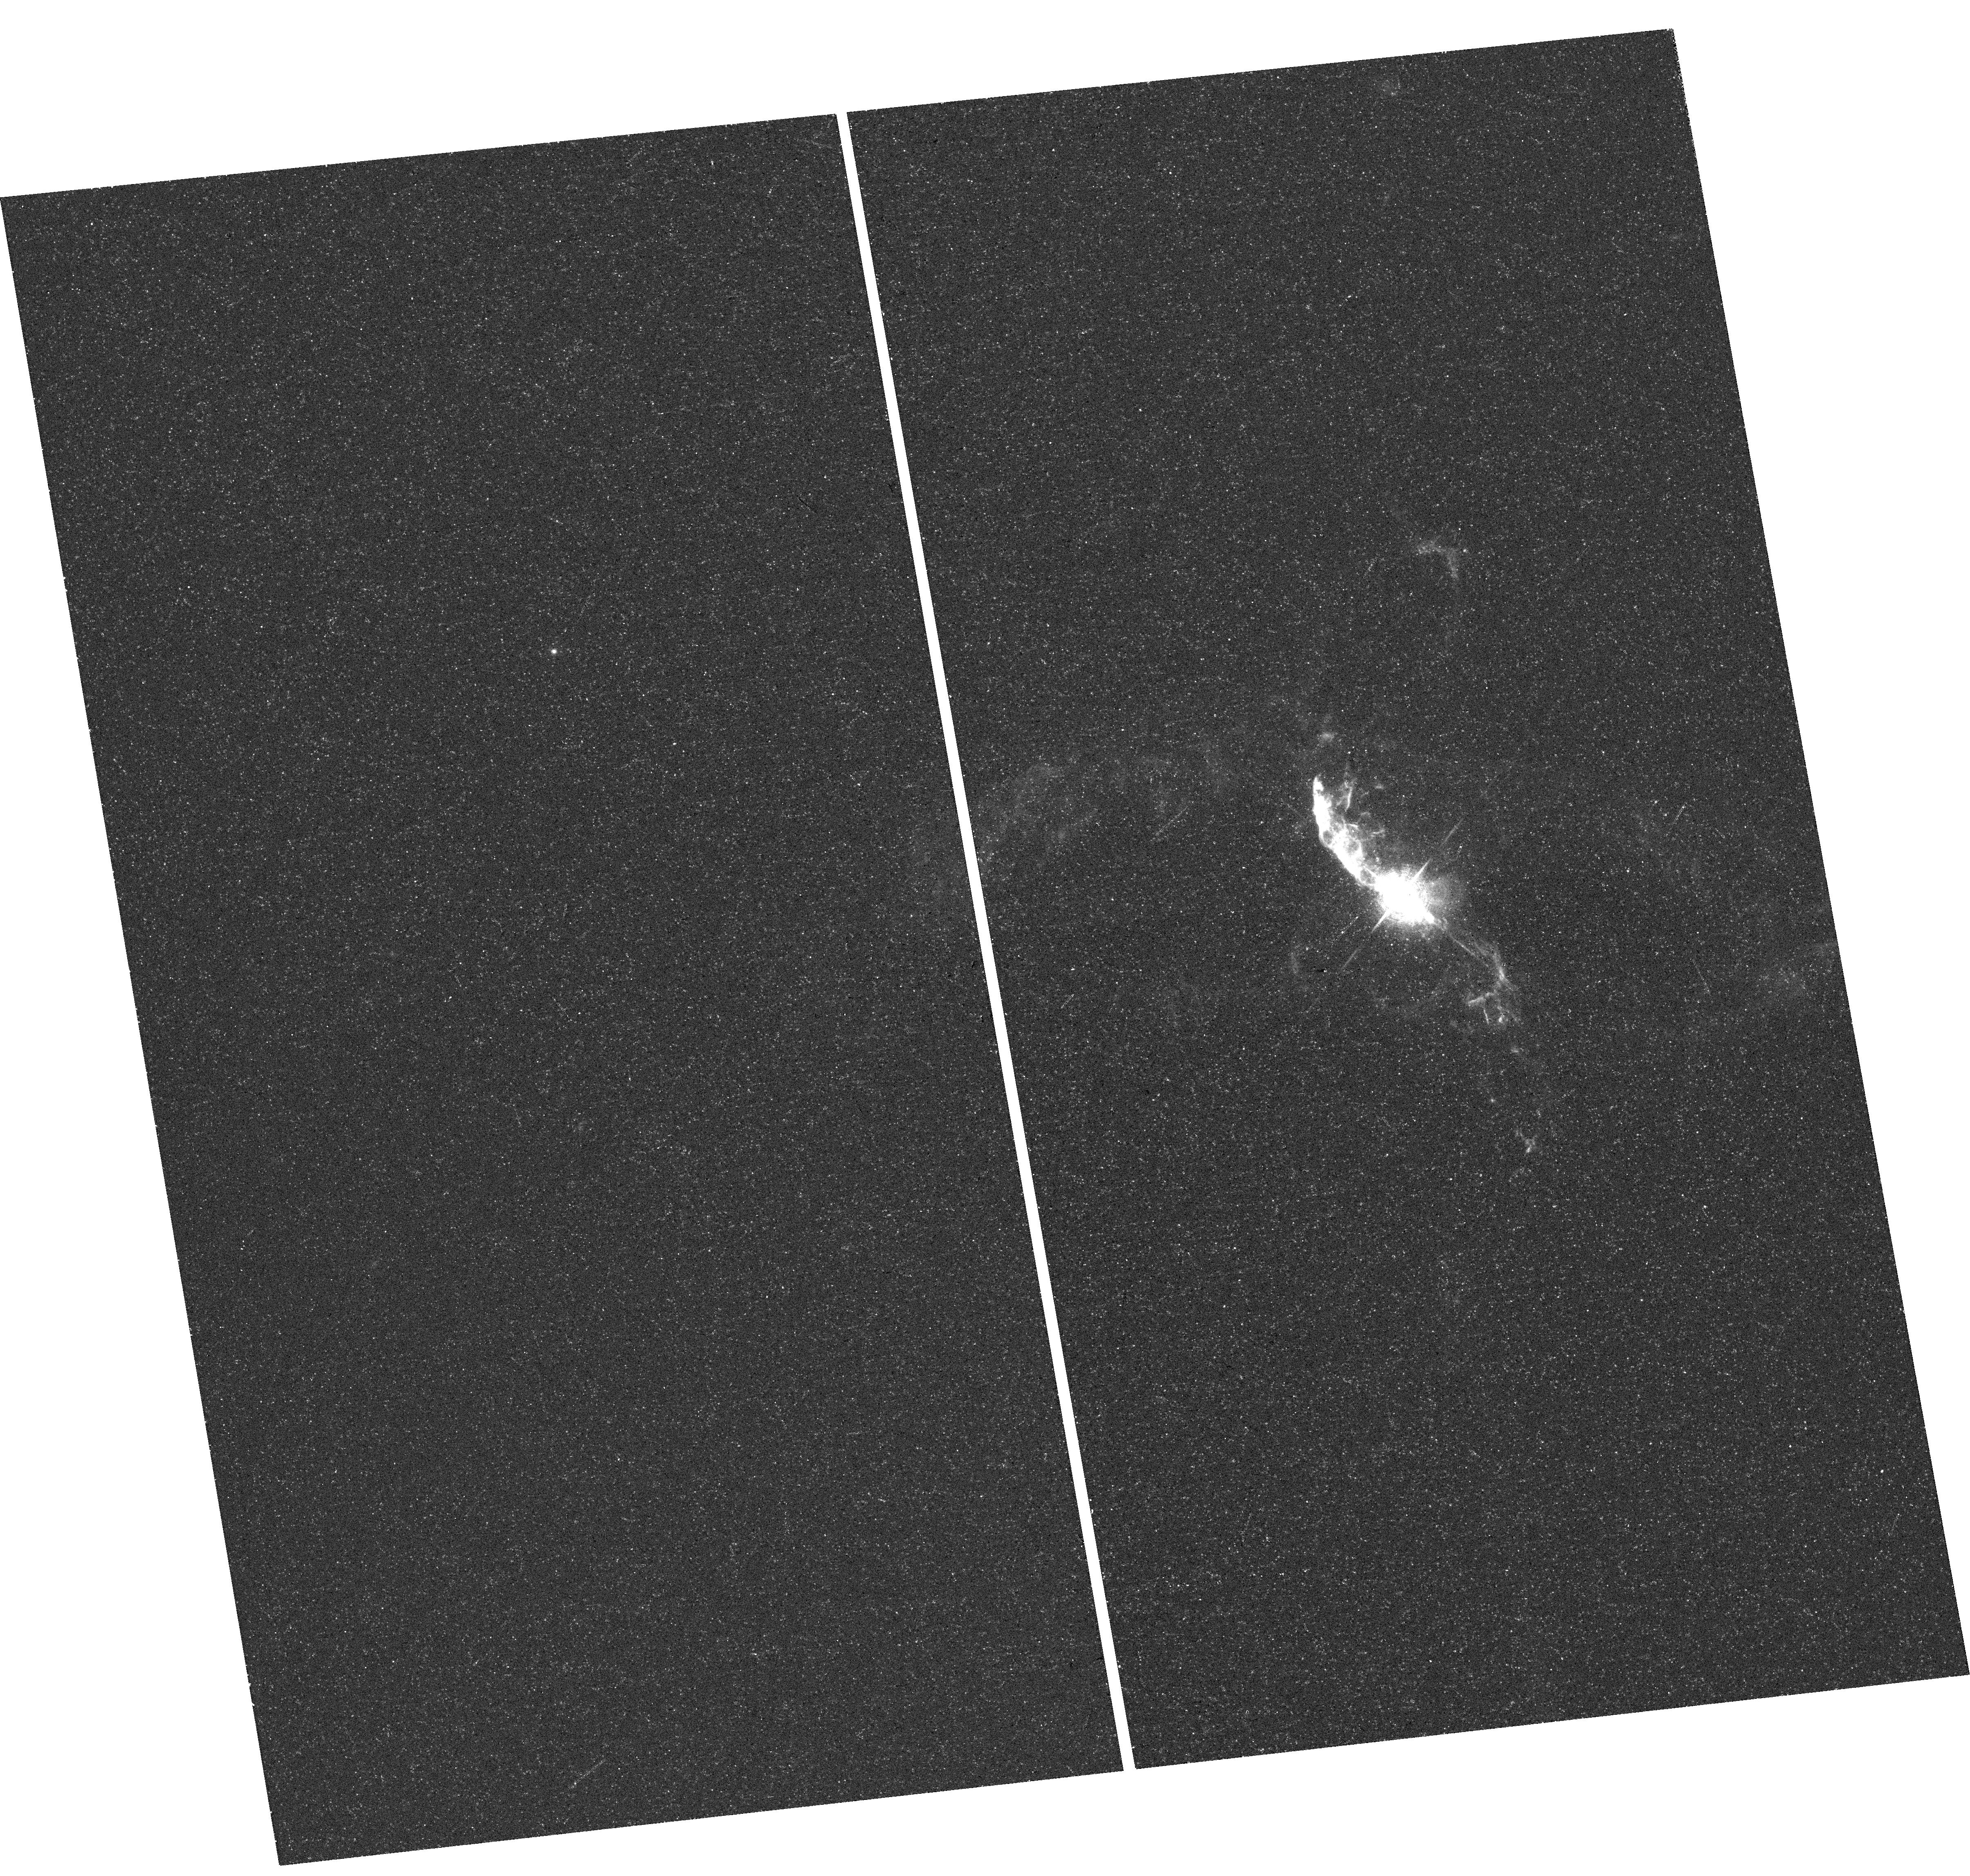
Target: V-R-AQR
Instrument: WFC3/UVIS
Filter: F631N
Exposure: 18 min
Observation ID: hst_13339_01_wfc3_uvis_f631n_ic9k01

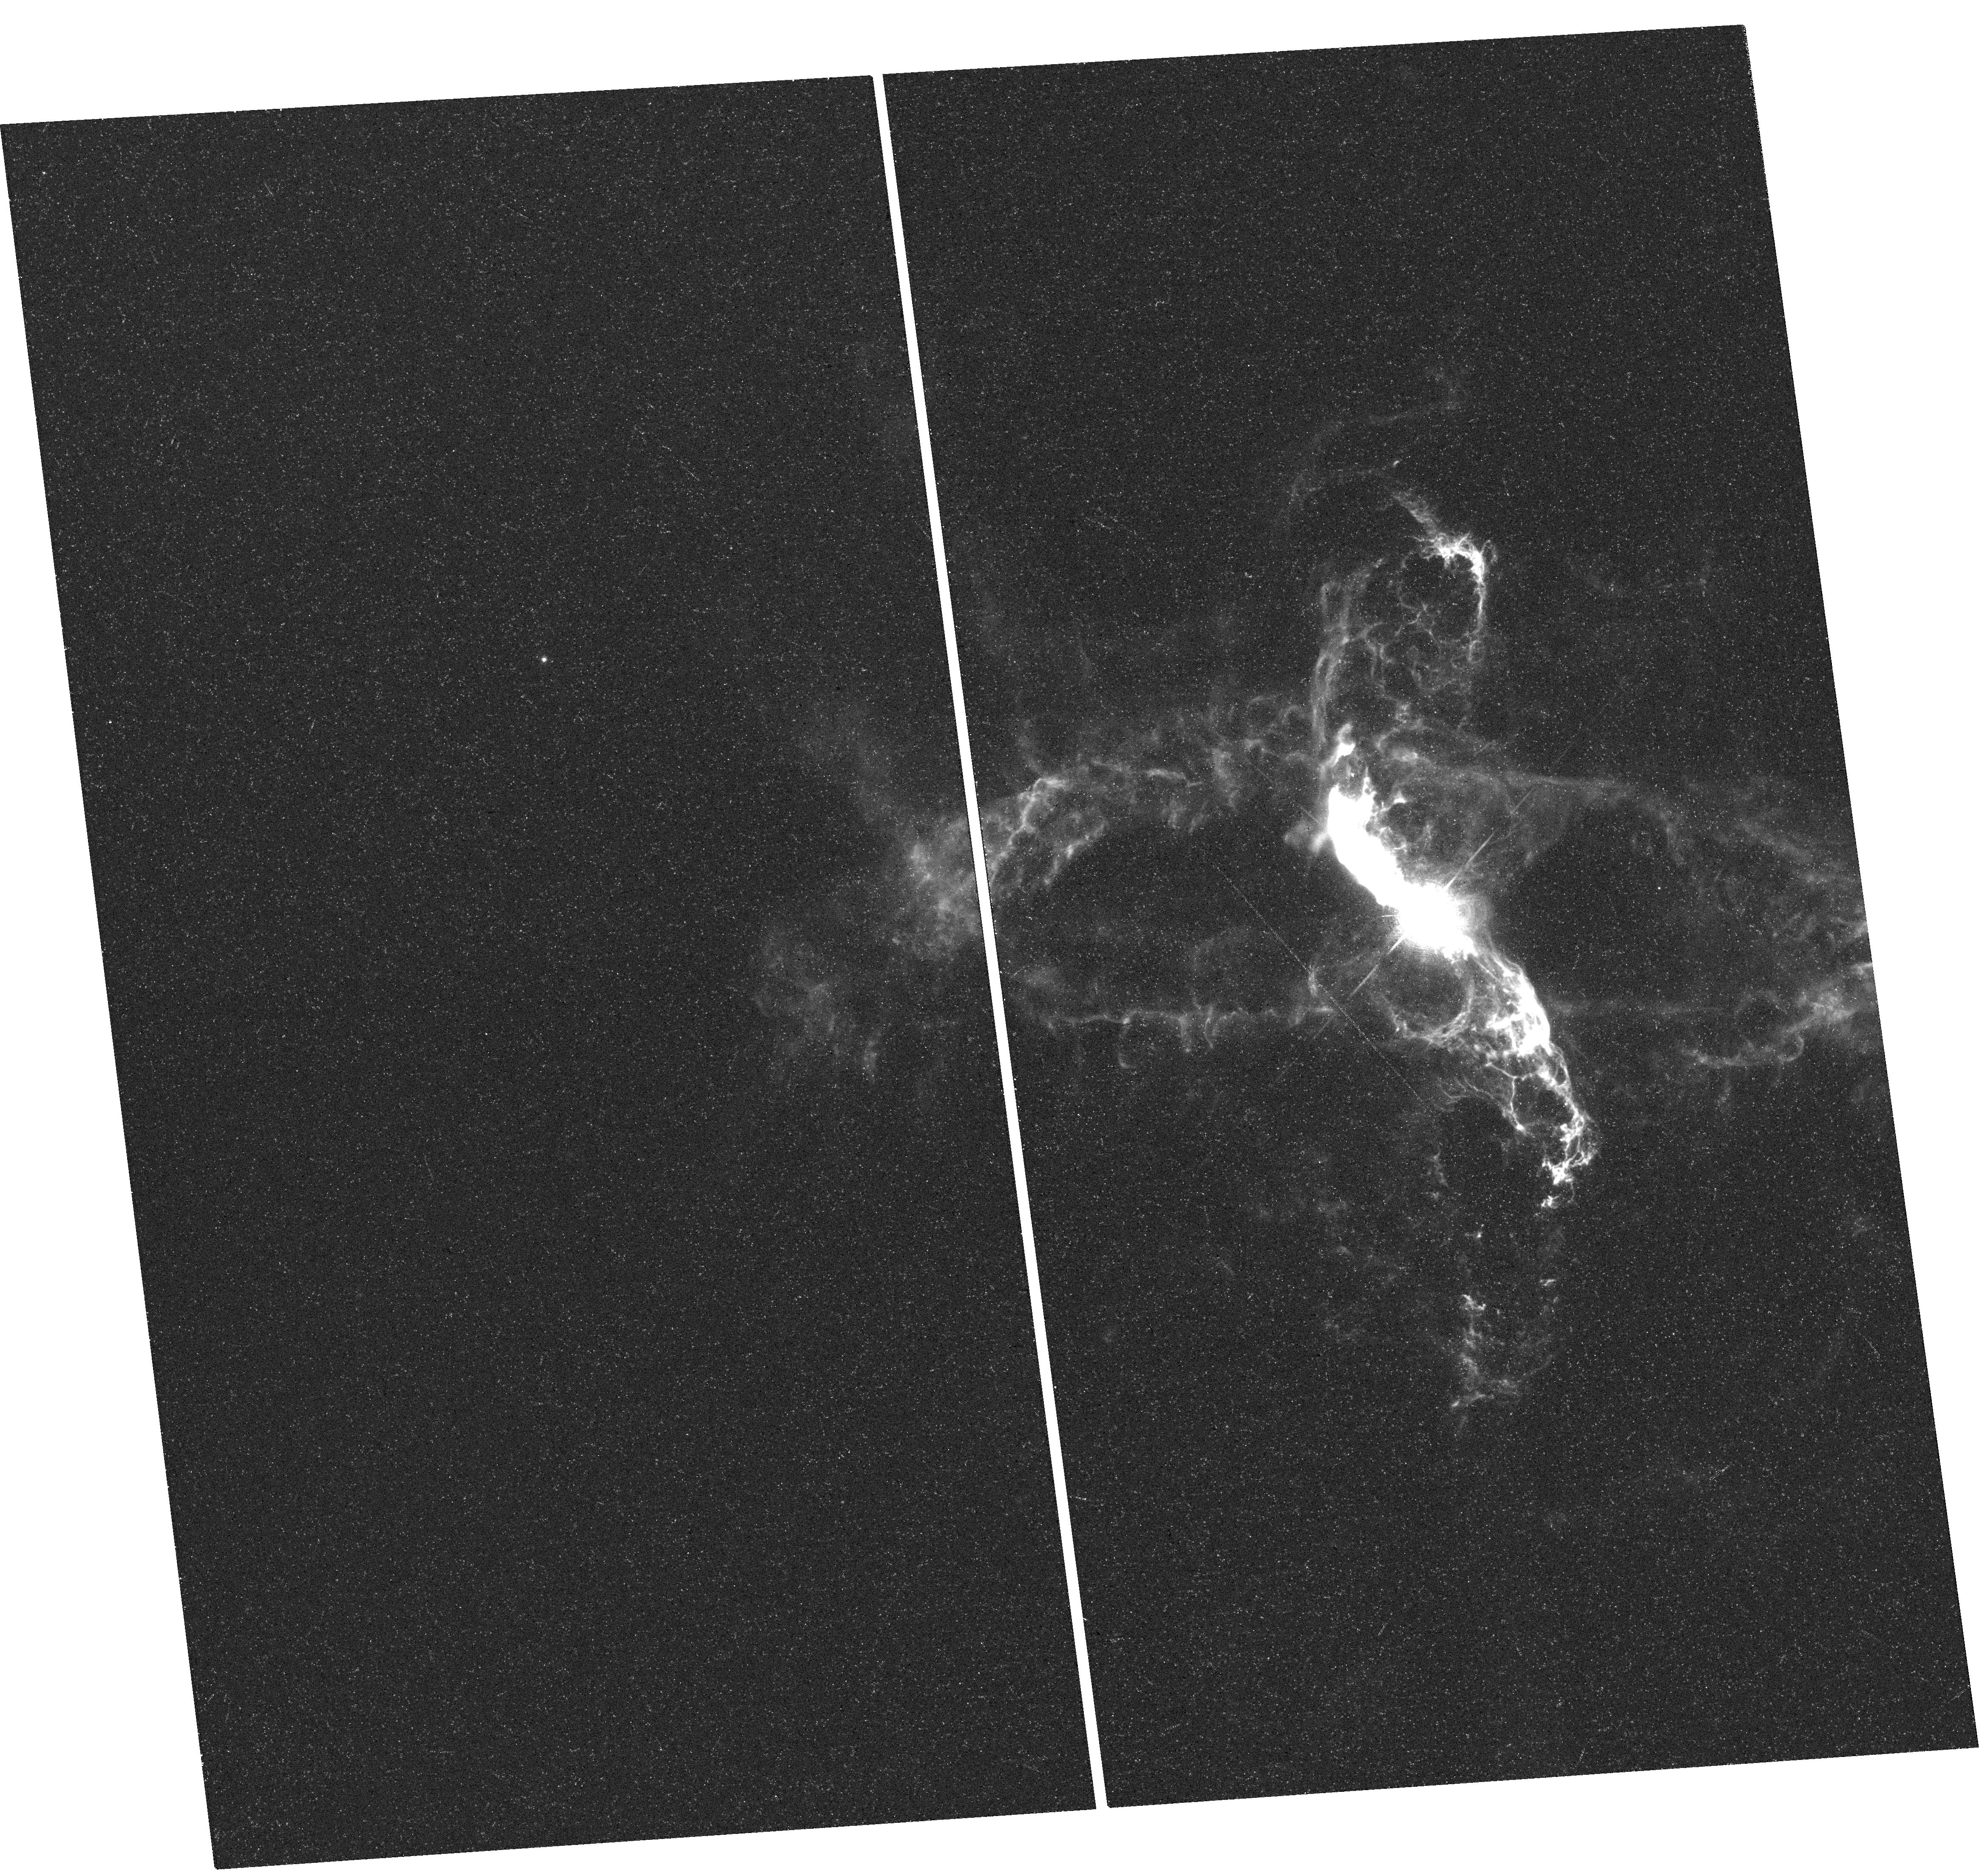
Target: V-R-AQR
Instrument: WFC3/UVIS
Filter: F658N
Exposure: 36 min
Observation ID: hst_13339_07_wfc3_uvis_f658n_ic9k07

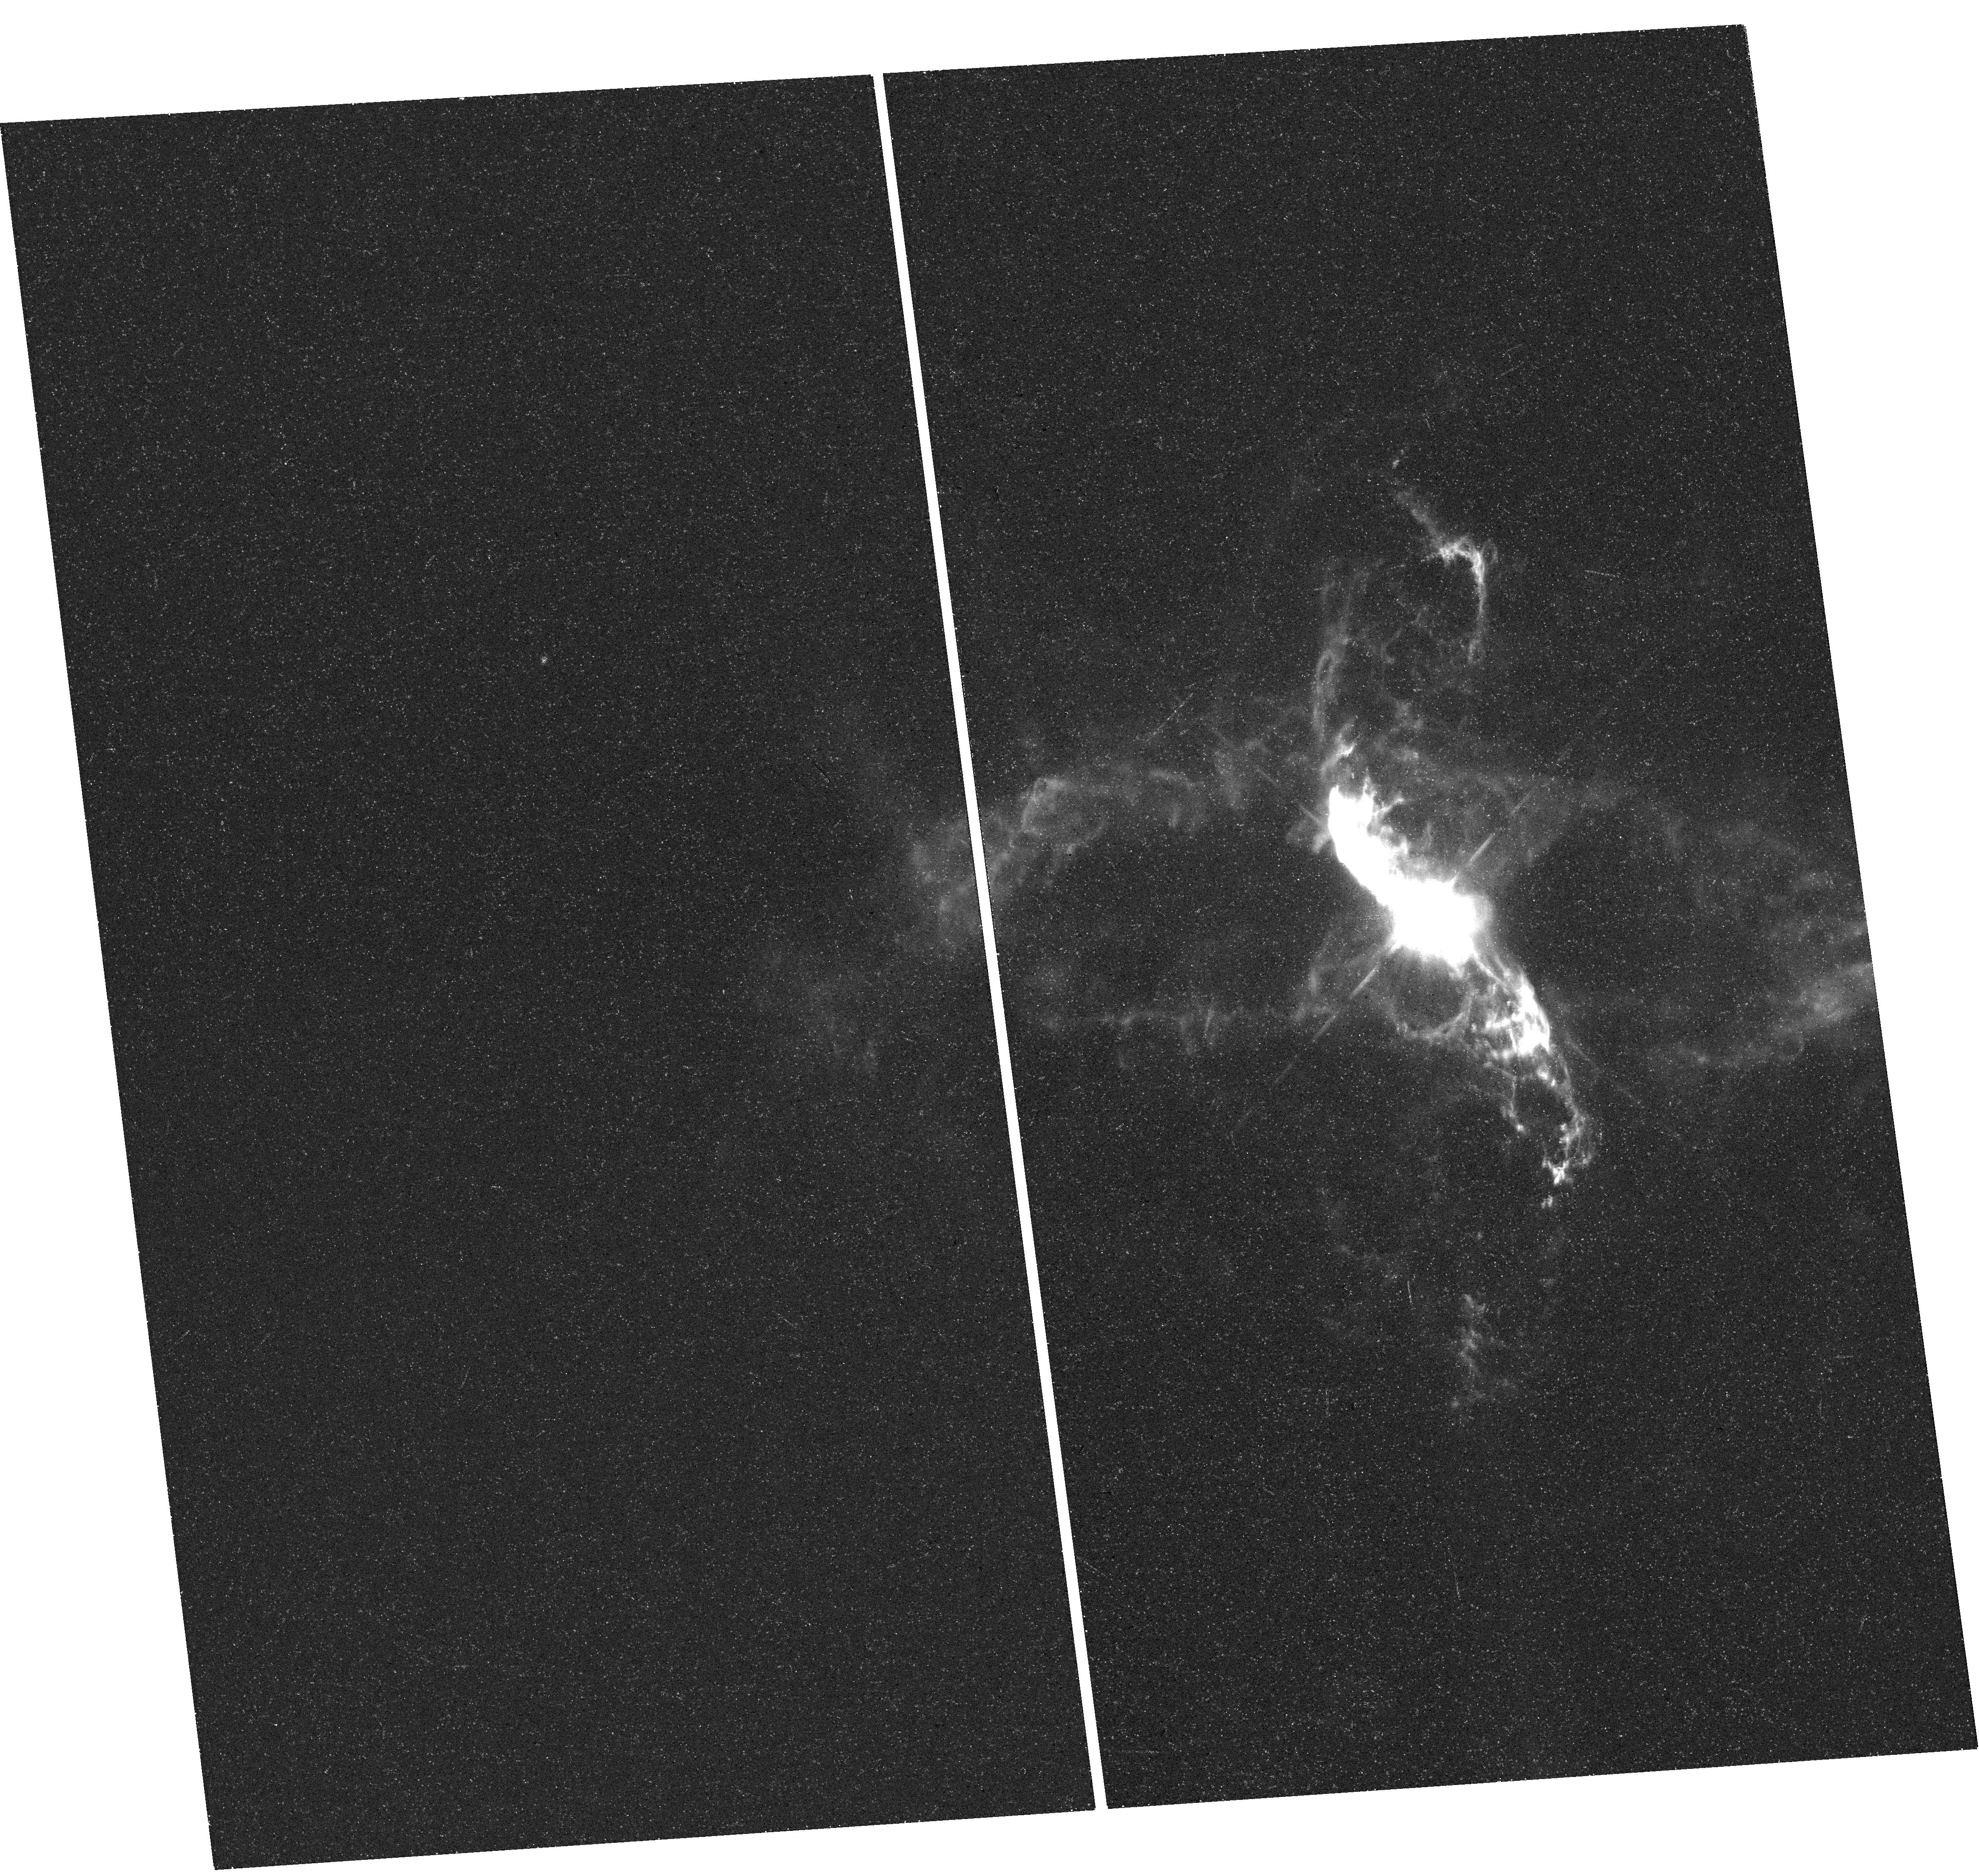
Target: V-R-AQR
Instrument: WFC3/UVIS
Filter: F656N
Exposure: 35 min
Observation ID: hst_13339_06_wfc3_uvis_f656n_ic9k06

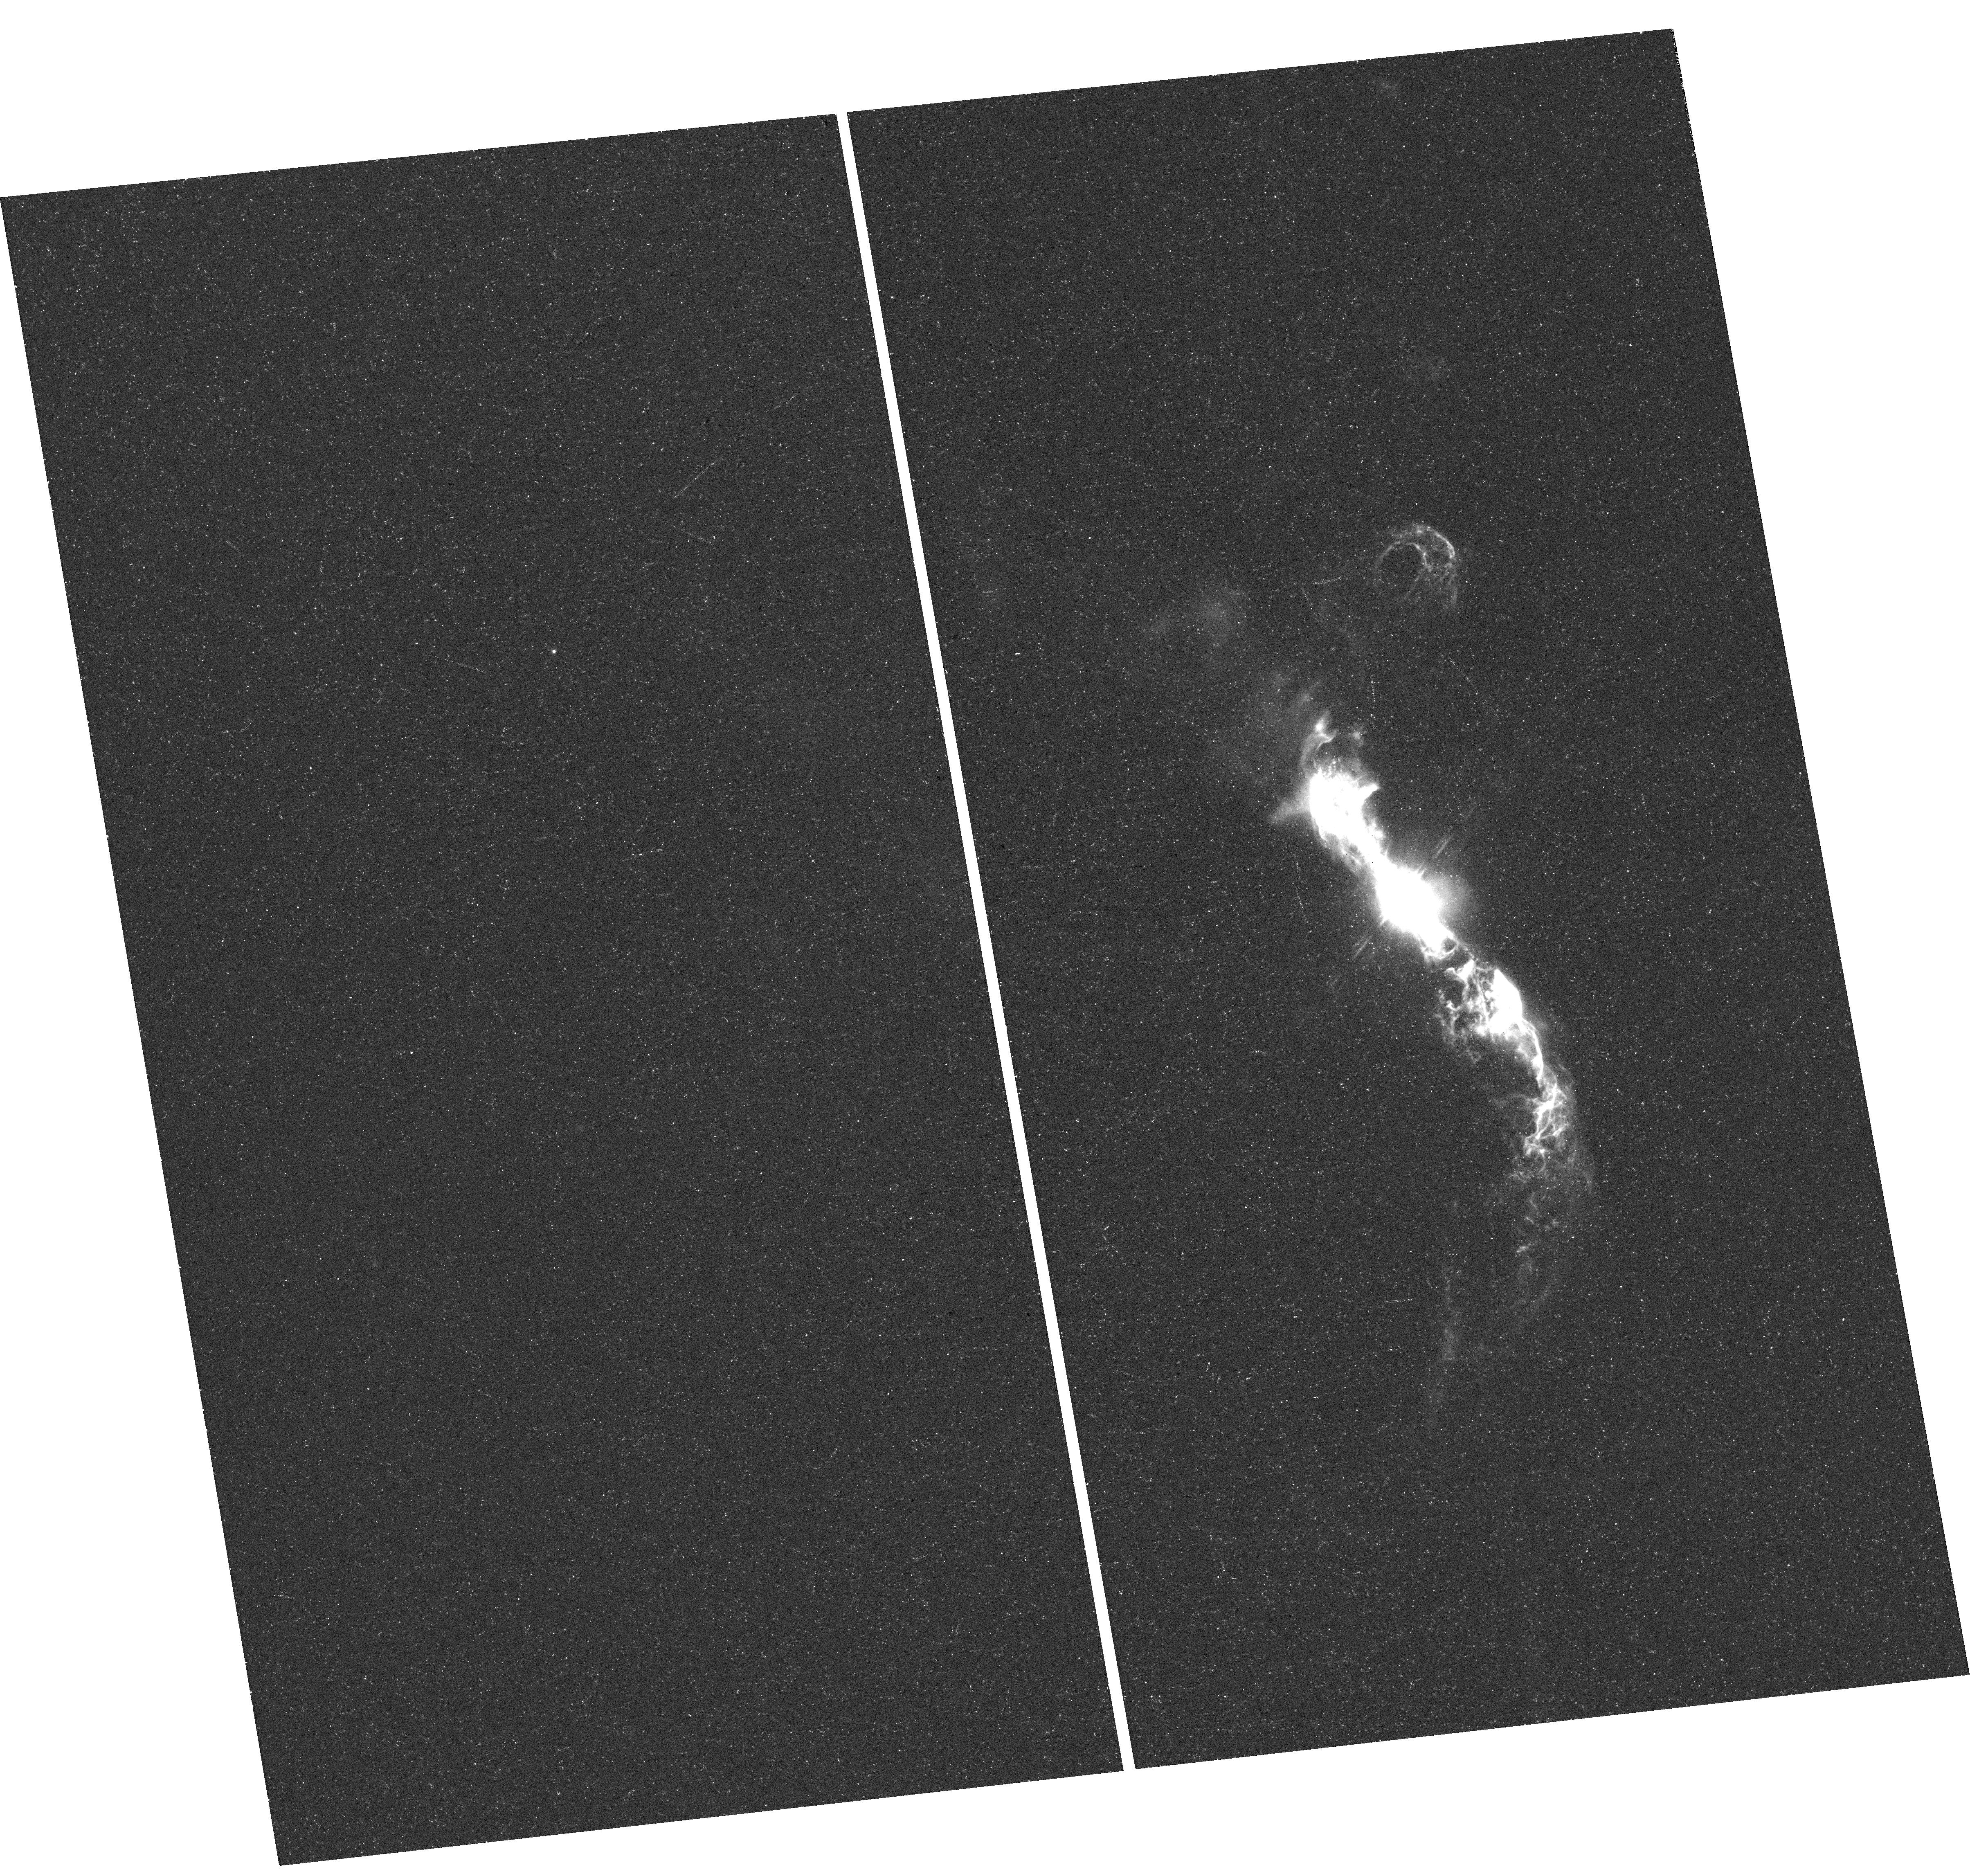
Target: V-R-AQR
Instrument: WFC3/UVIS
Filter: F502N
Exposure: 18 min
Observation ID: hst_13339_01_wfc3_uvis_f502n_ic9k01

R Aqr: a prototype for non-relativistic astrophysical jets and a key for understanding jet formation (PI: Stute, Matthias)

R Aqr is a well-known prototype for non-relativistic astrophysical jets. The R Aqr jet has been extensively observed in the ultraviolet, optical, and radio regimes. We propose to re-visit this enigmatic object with HST after twelve years, in order to measure the proper motions of its inner knots with unprecedented accuracy, to derive emission lines ratios for these knots, and to investigate the width of the jet at several distances from the jet source. We will compare the results with numerical models of radiative shocks in propagating jets and of jet formation models and will determine the kinematics of the jet, the history of ejection events and basic parameters of the jet engine as e.g. the launching radius of the jet-ejecting accretion disk.